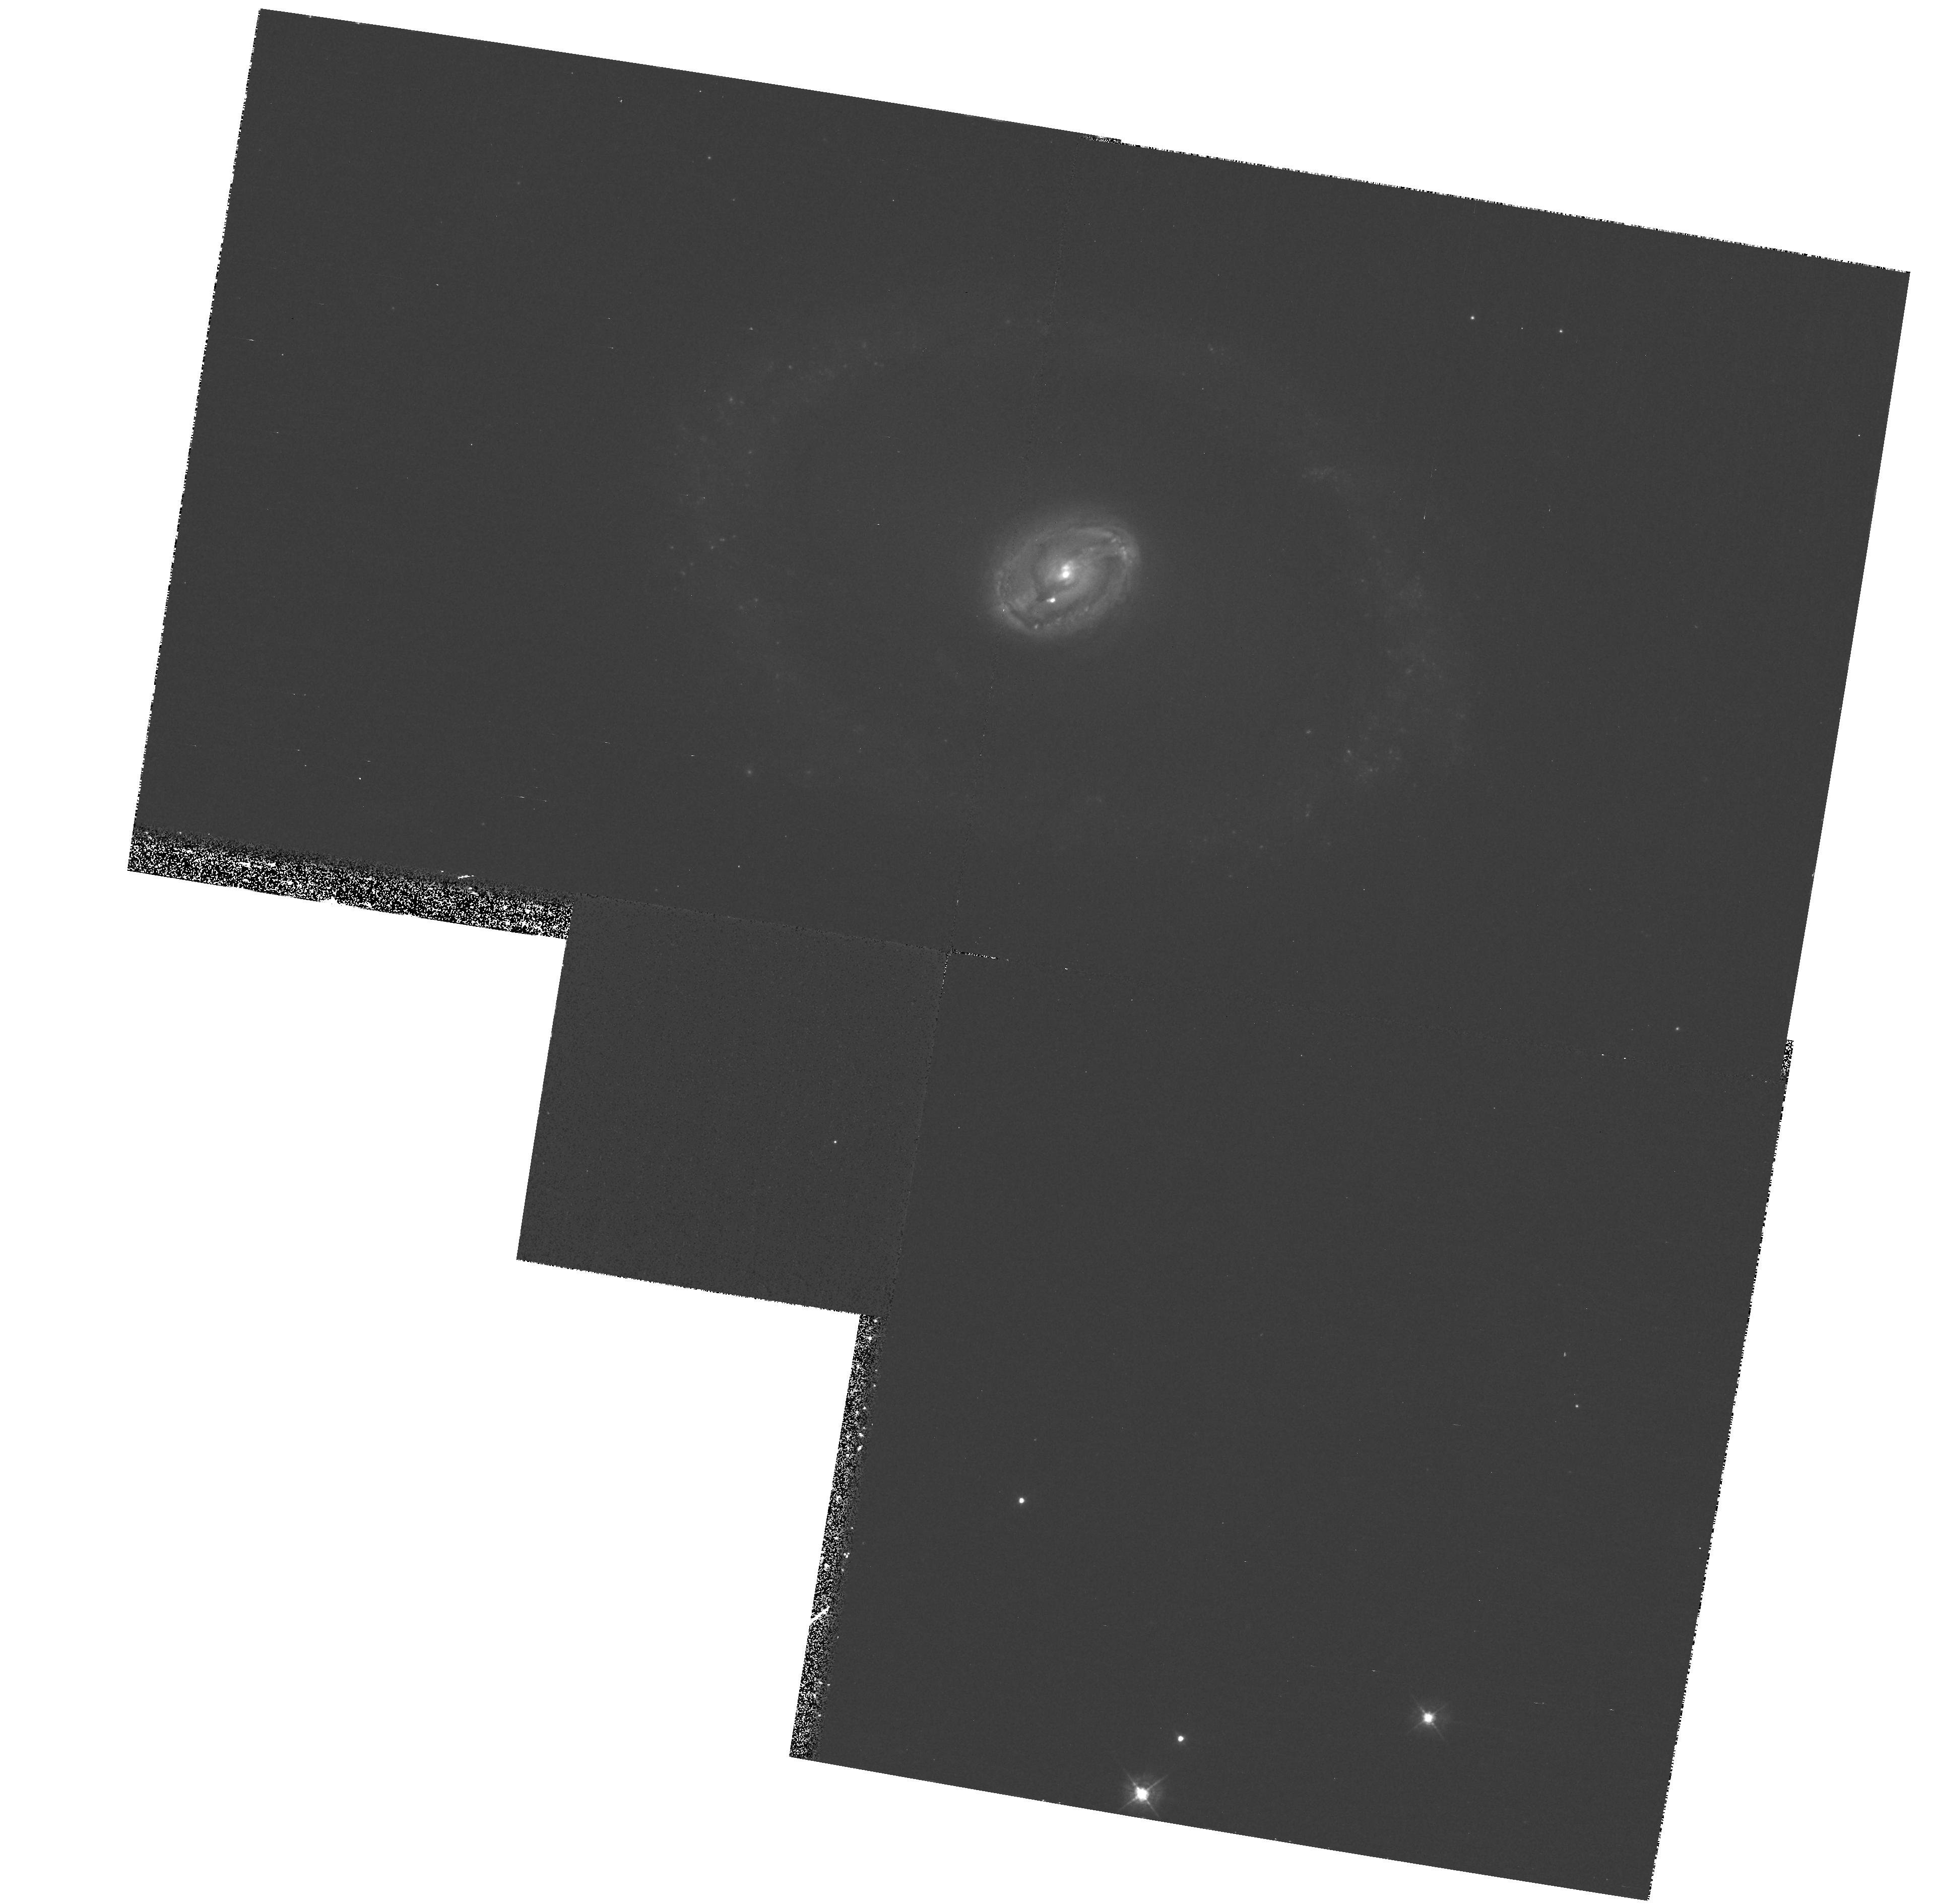
Target: NGC3081
Instrument: WFPC2/PC
Filter: F439W
Exposure: 33 min
Observation ID: hst_8707_01_wfpc2_pc_f439w_u62t01

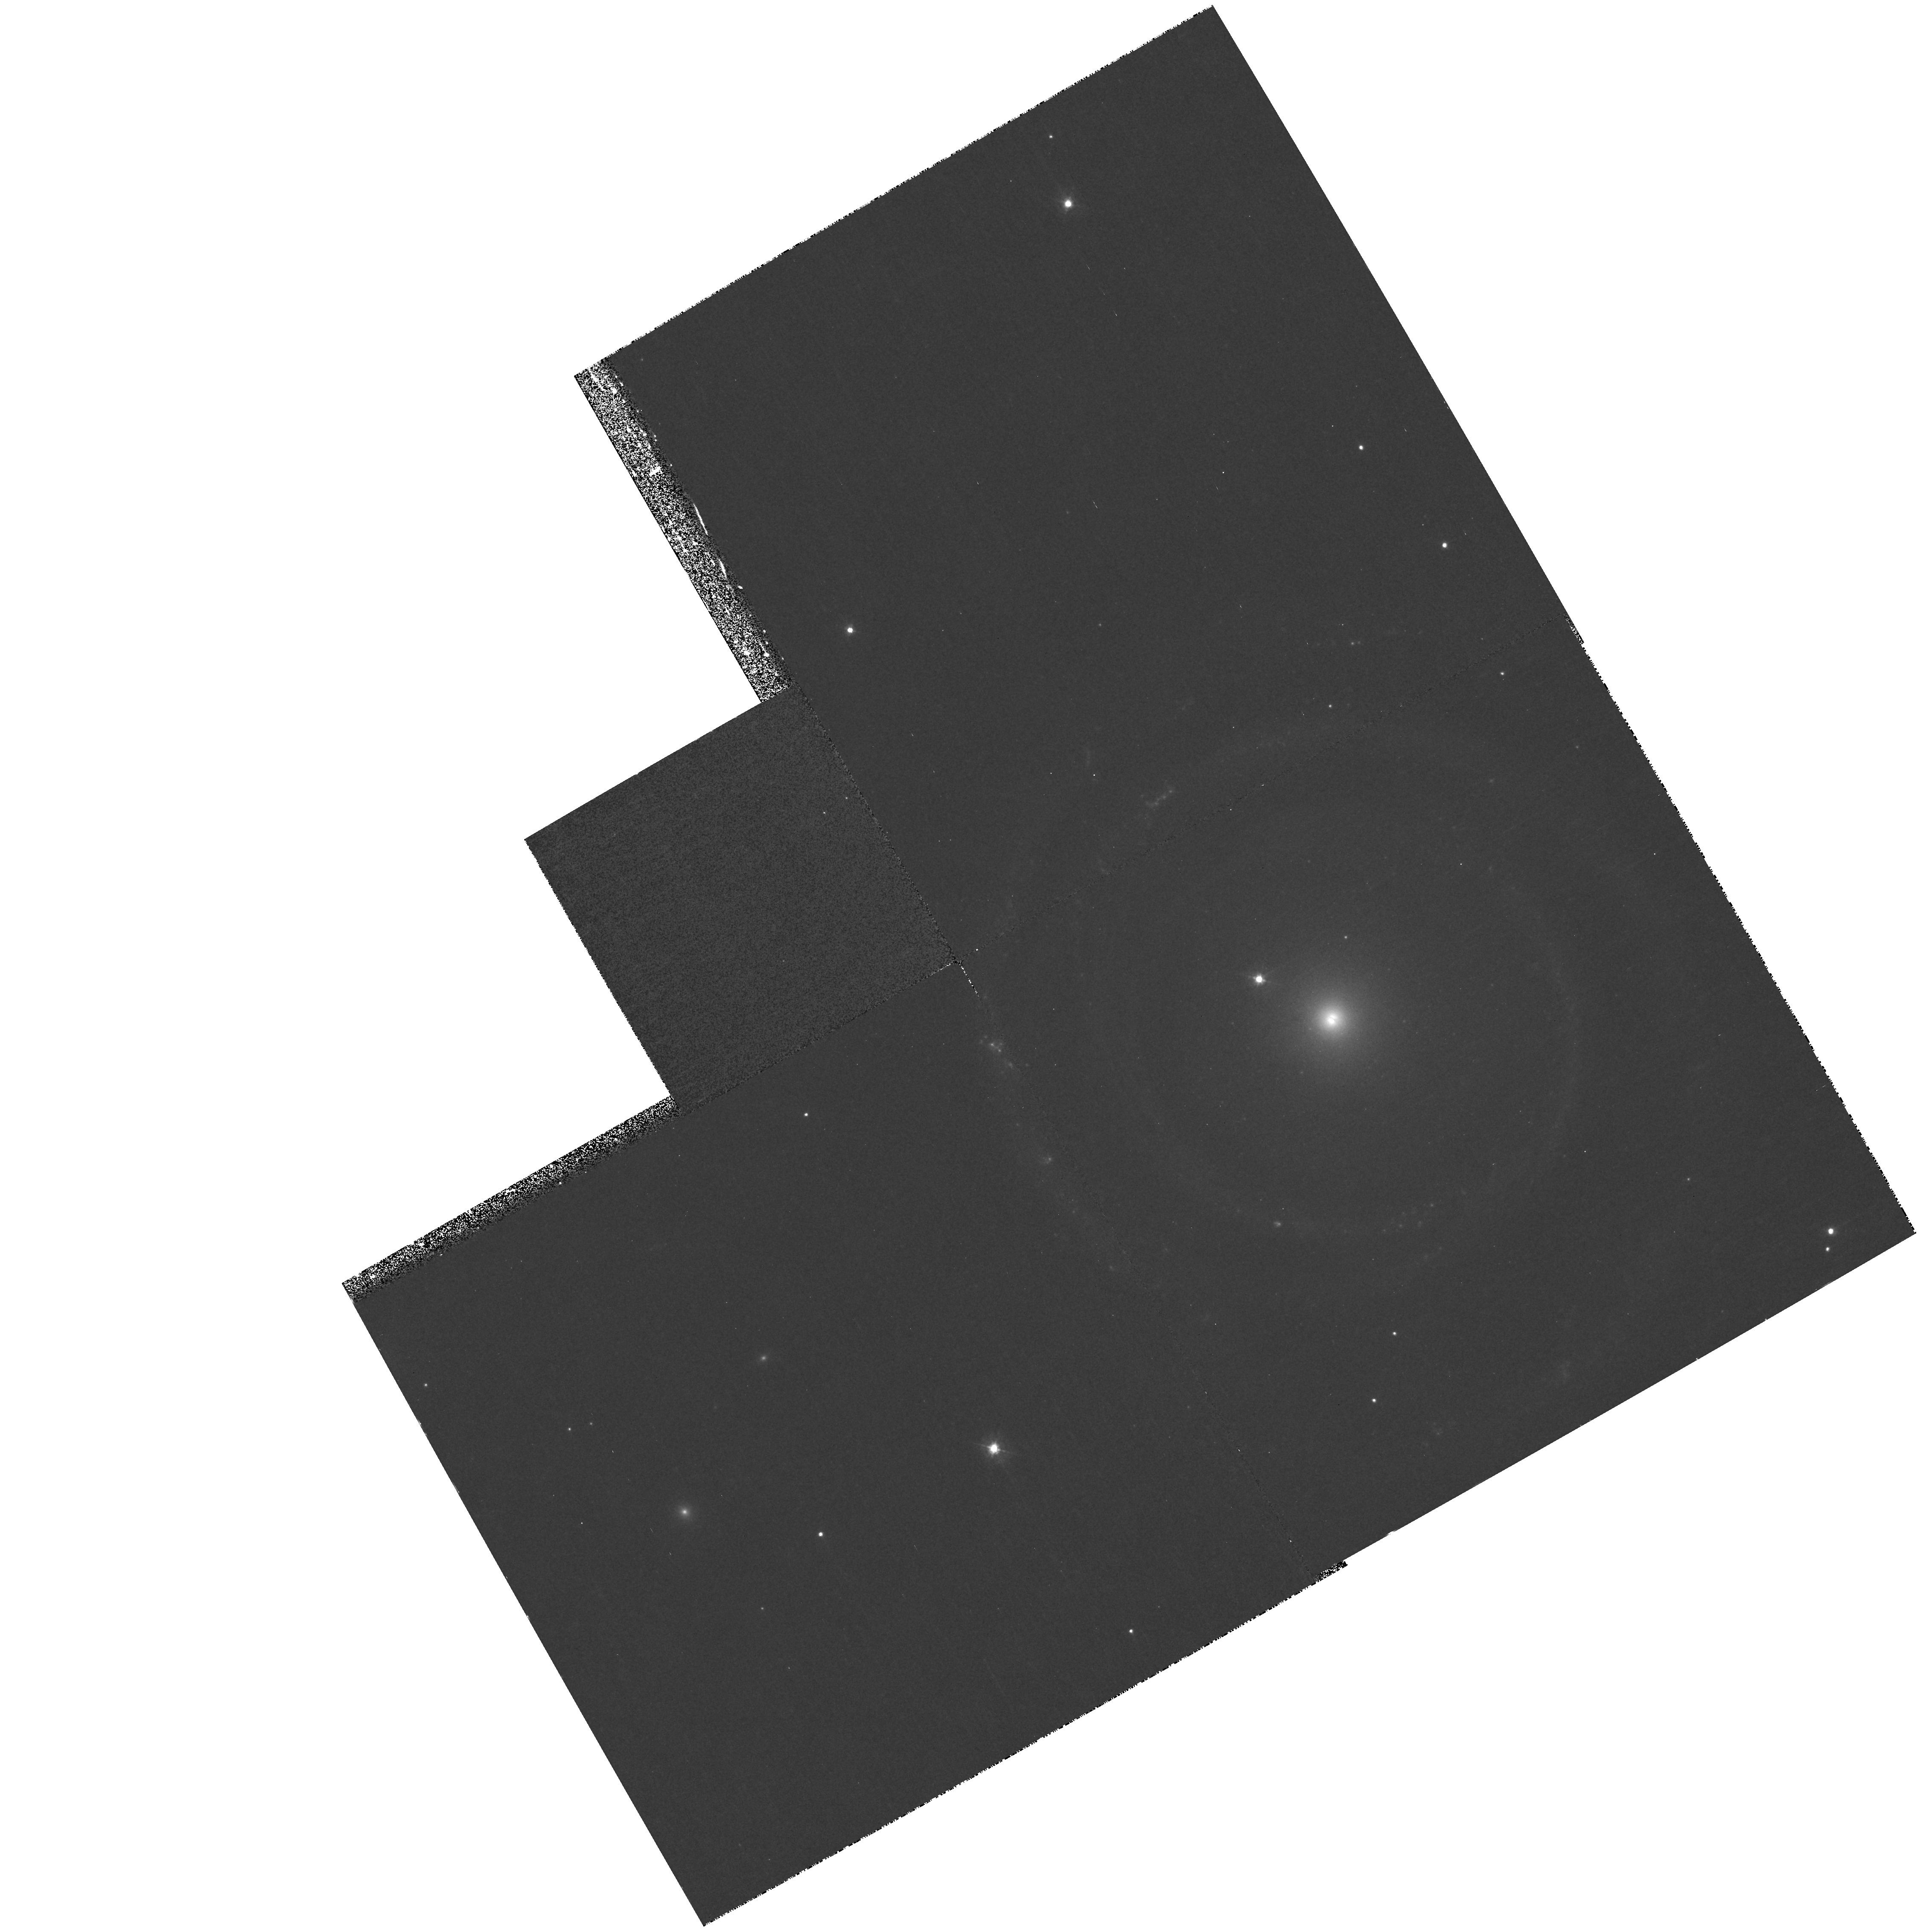
Target: NGC4622
Instrument: WFPC2/PC
Filter: F439W
Exposure: 33 min
Observation ID: hst_8707_02_wfpc2_pc_f439w_u62t02

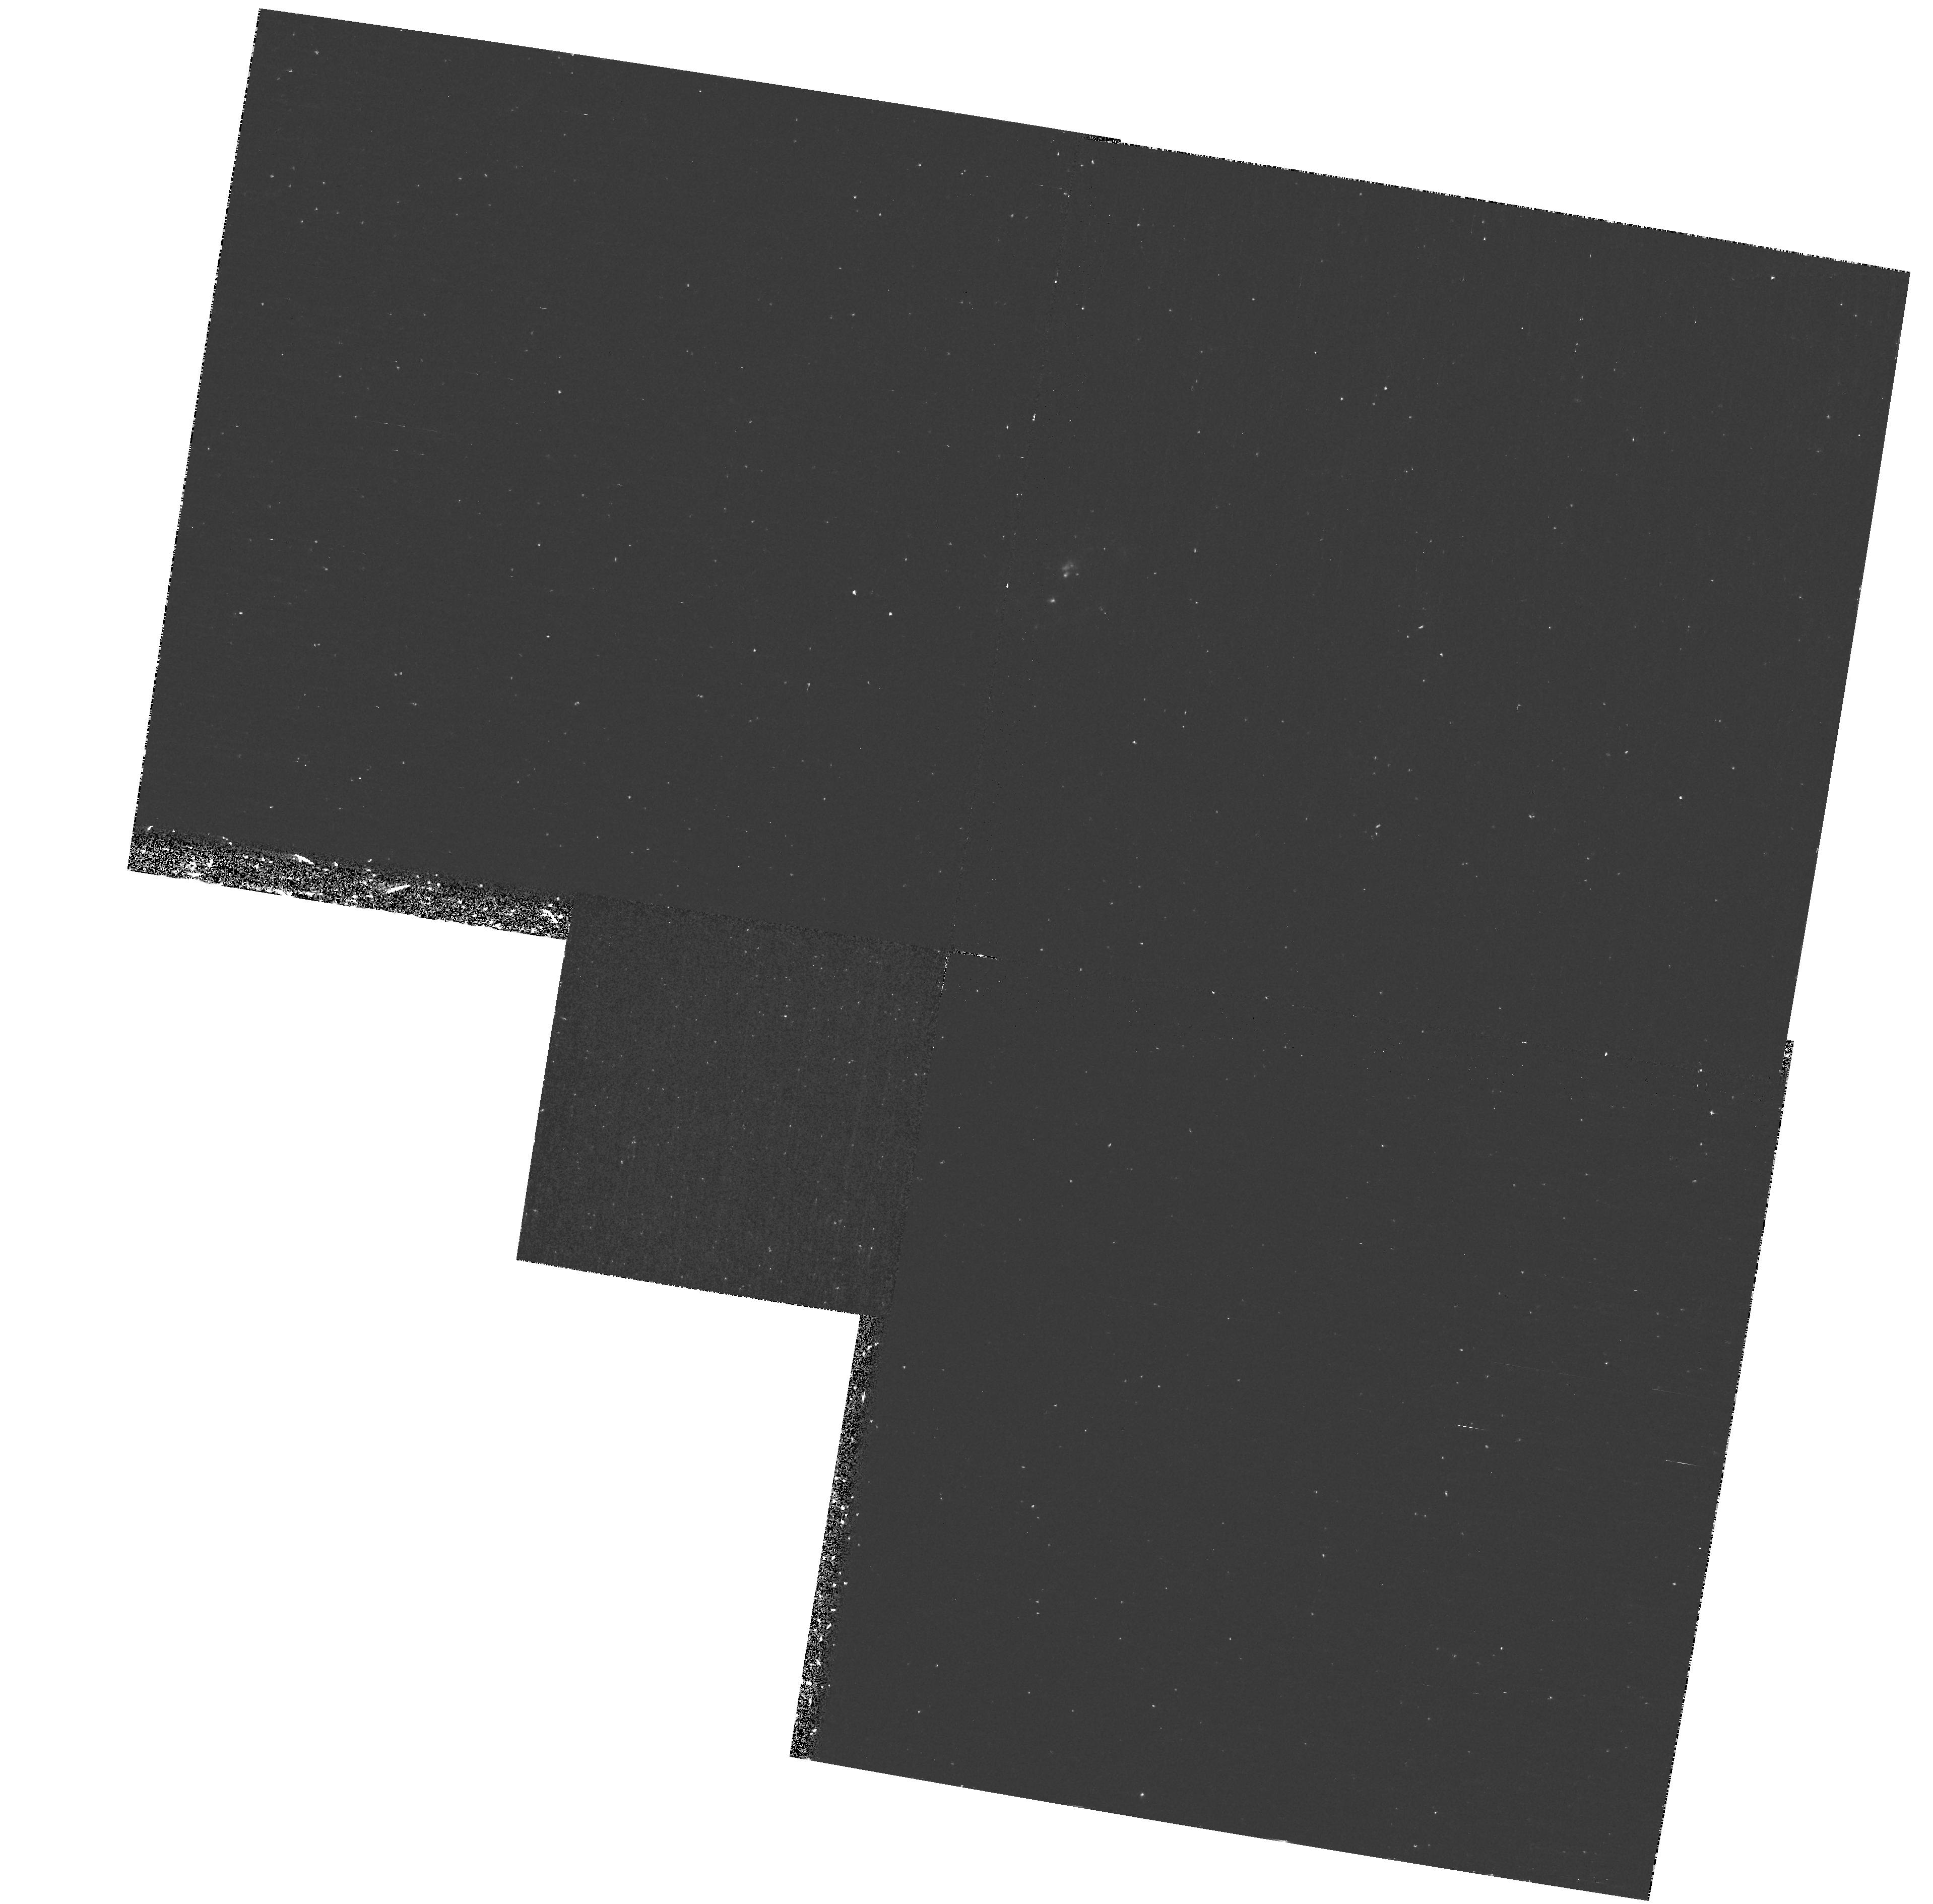
Target: NGC3081
Instrument: WFPC2/PC
Filter: F255W
Exposure: 40 min
Observation ID: hst_8707_01_wfpc2_pc_f255w_u62t01

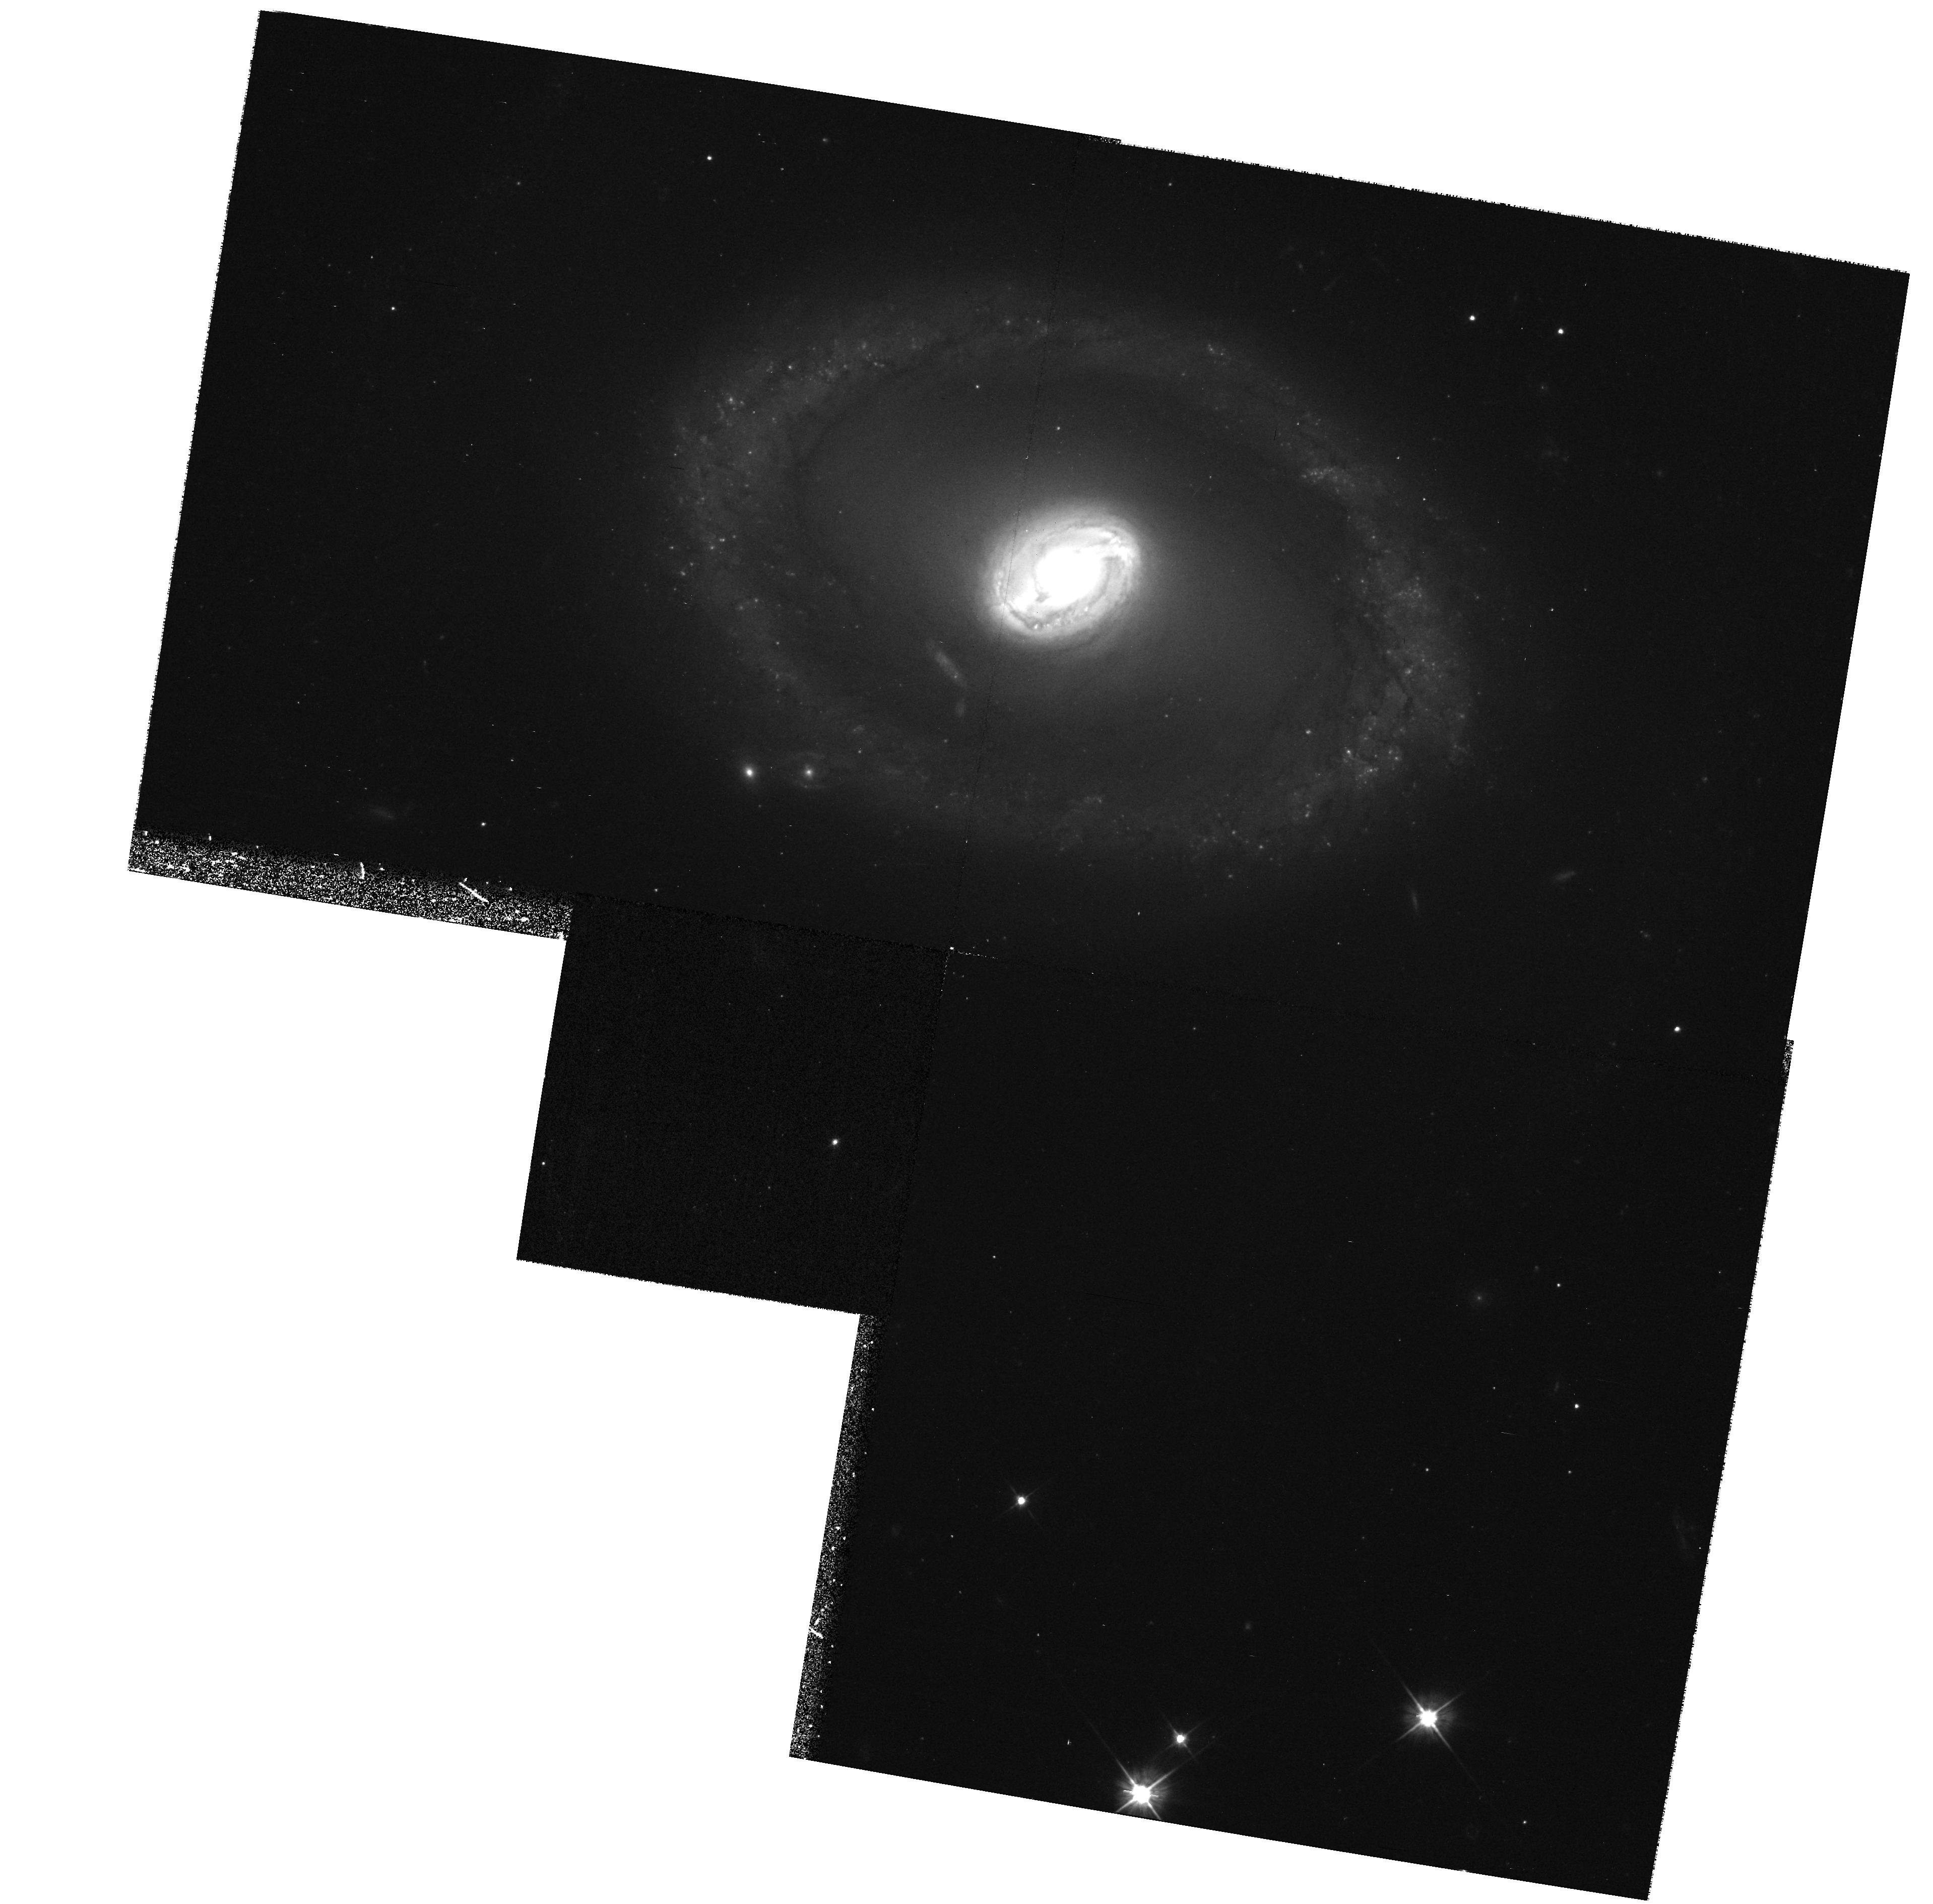
Target: NGC3081
Instrument: WFPC2/PC
Filter: F555W
Exposure: 17 min
Observation ID: hst_8707_01_wfpc2_pc_f555w_u62t01

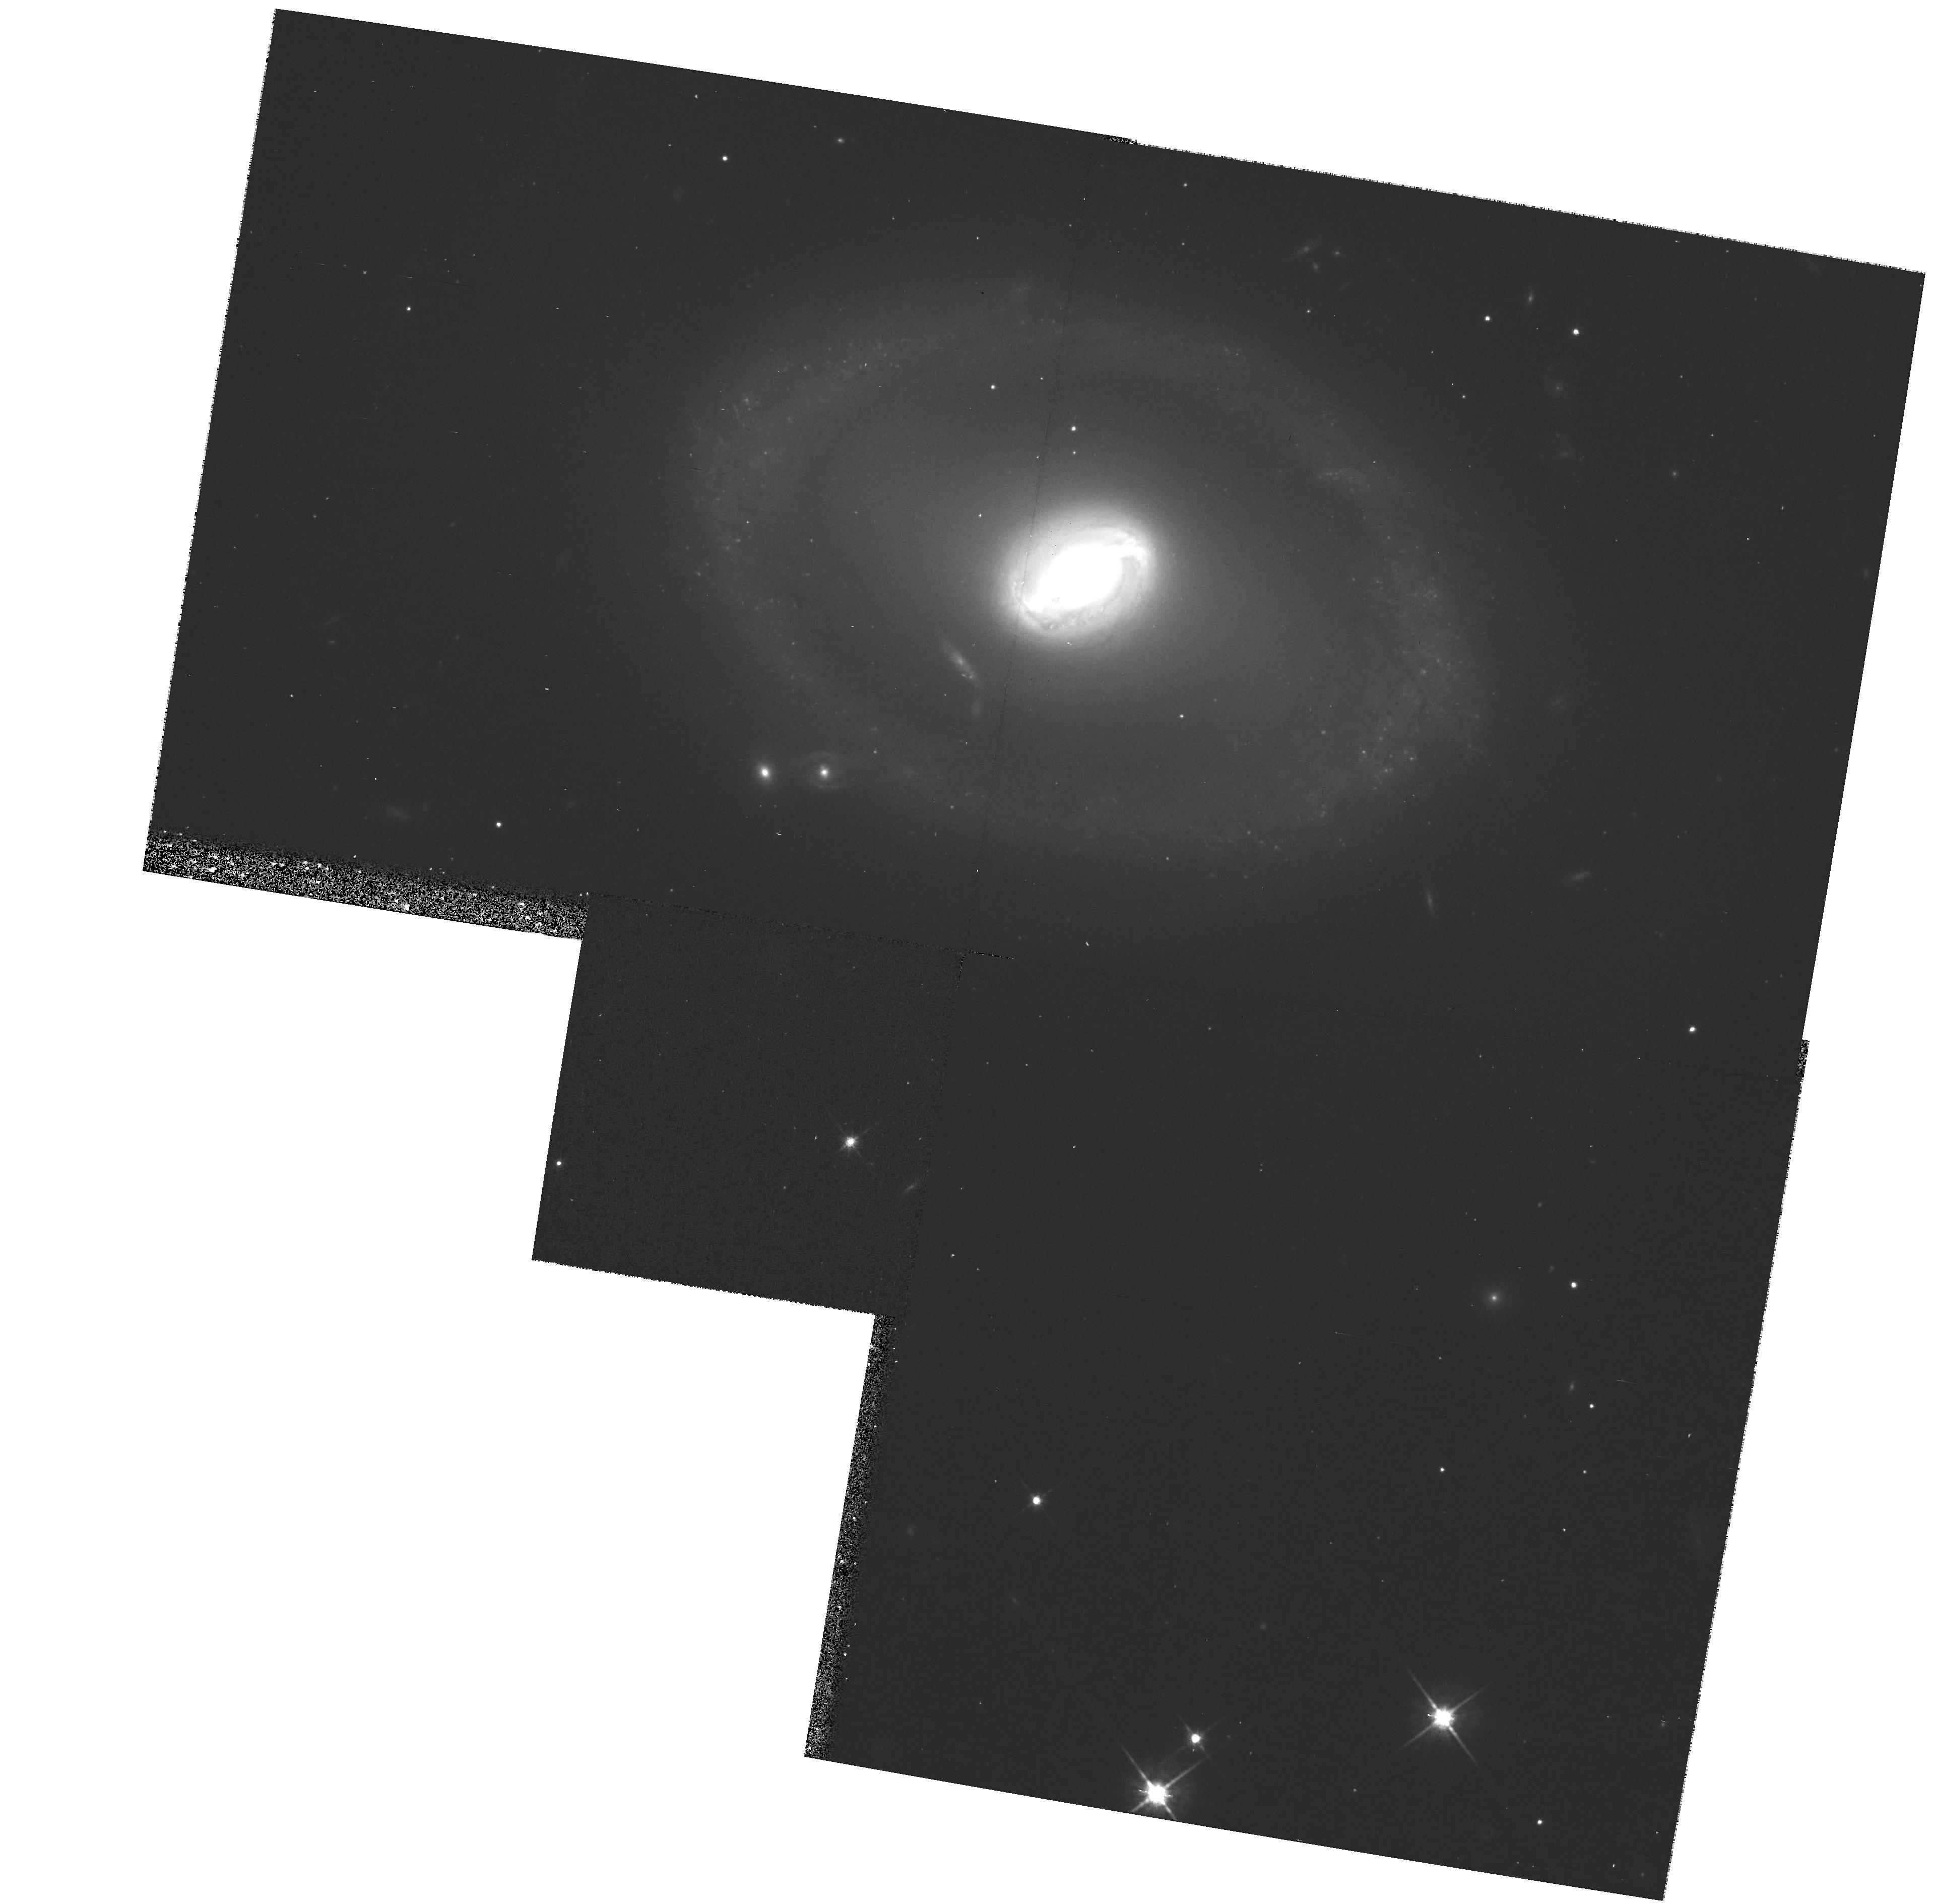
Target: NGC3081
Instrument: WFPC2/PC
Filter: F814W
Exposure: 17 min
Observation ID: hst_8707_01_wfpc2_pc_f814w_u62t01

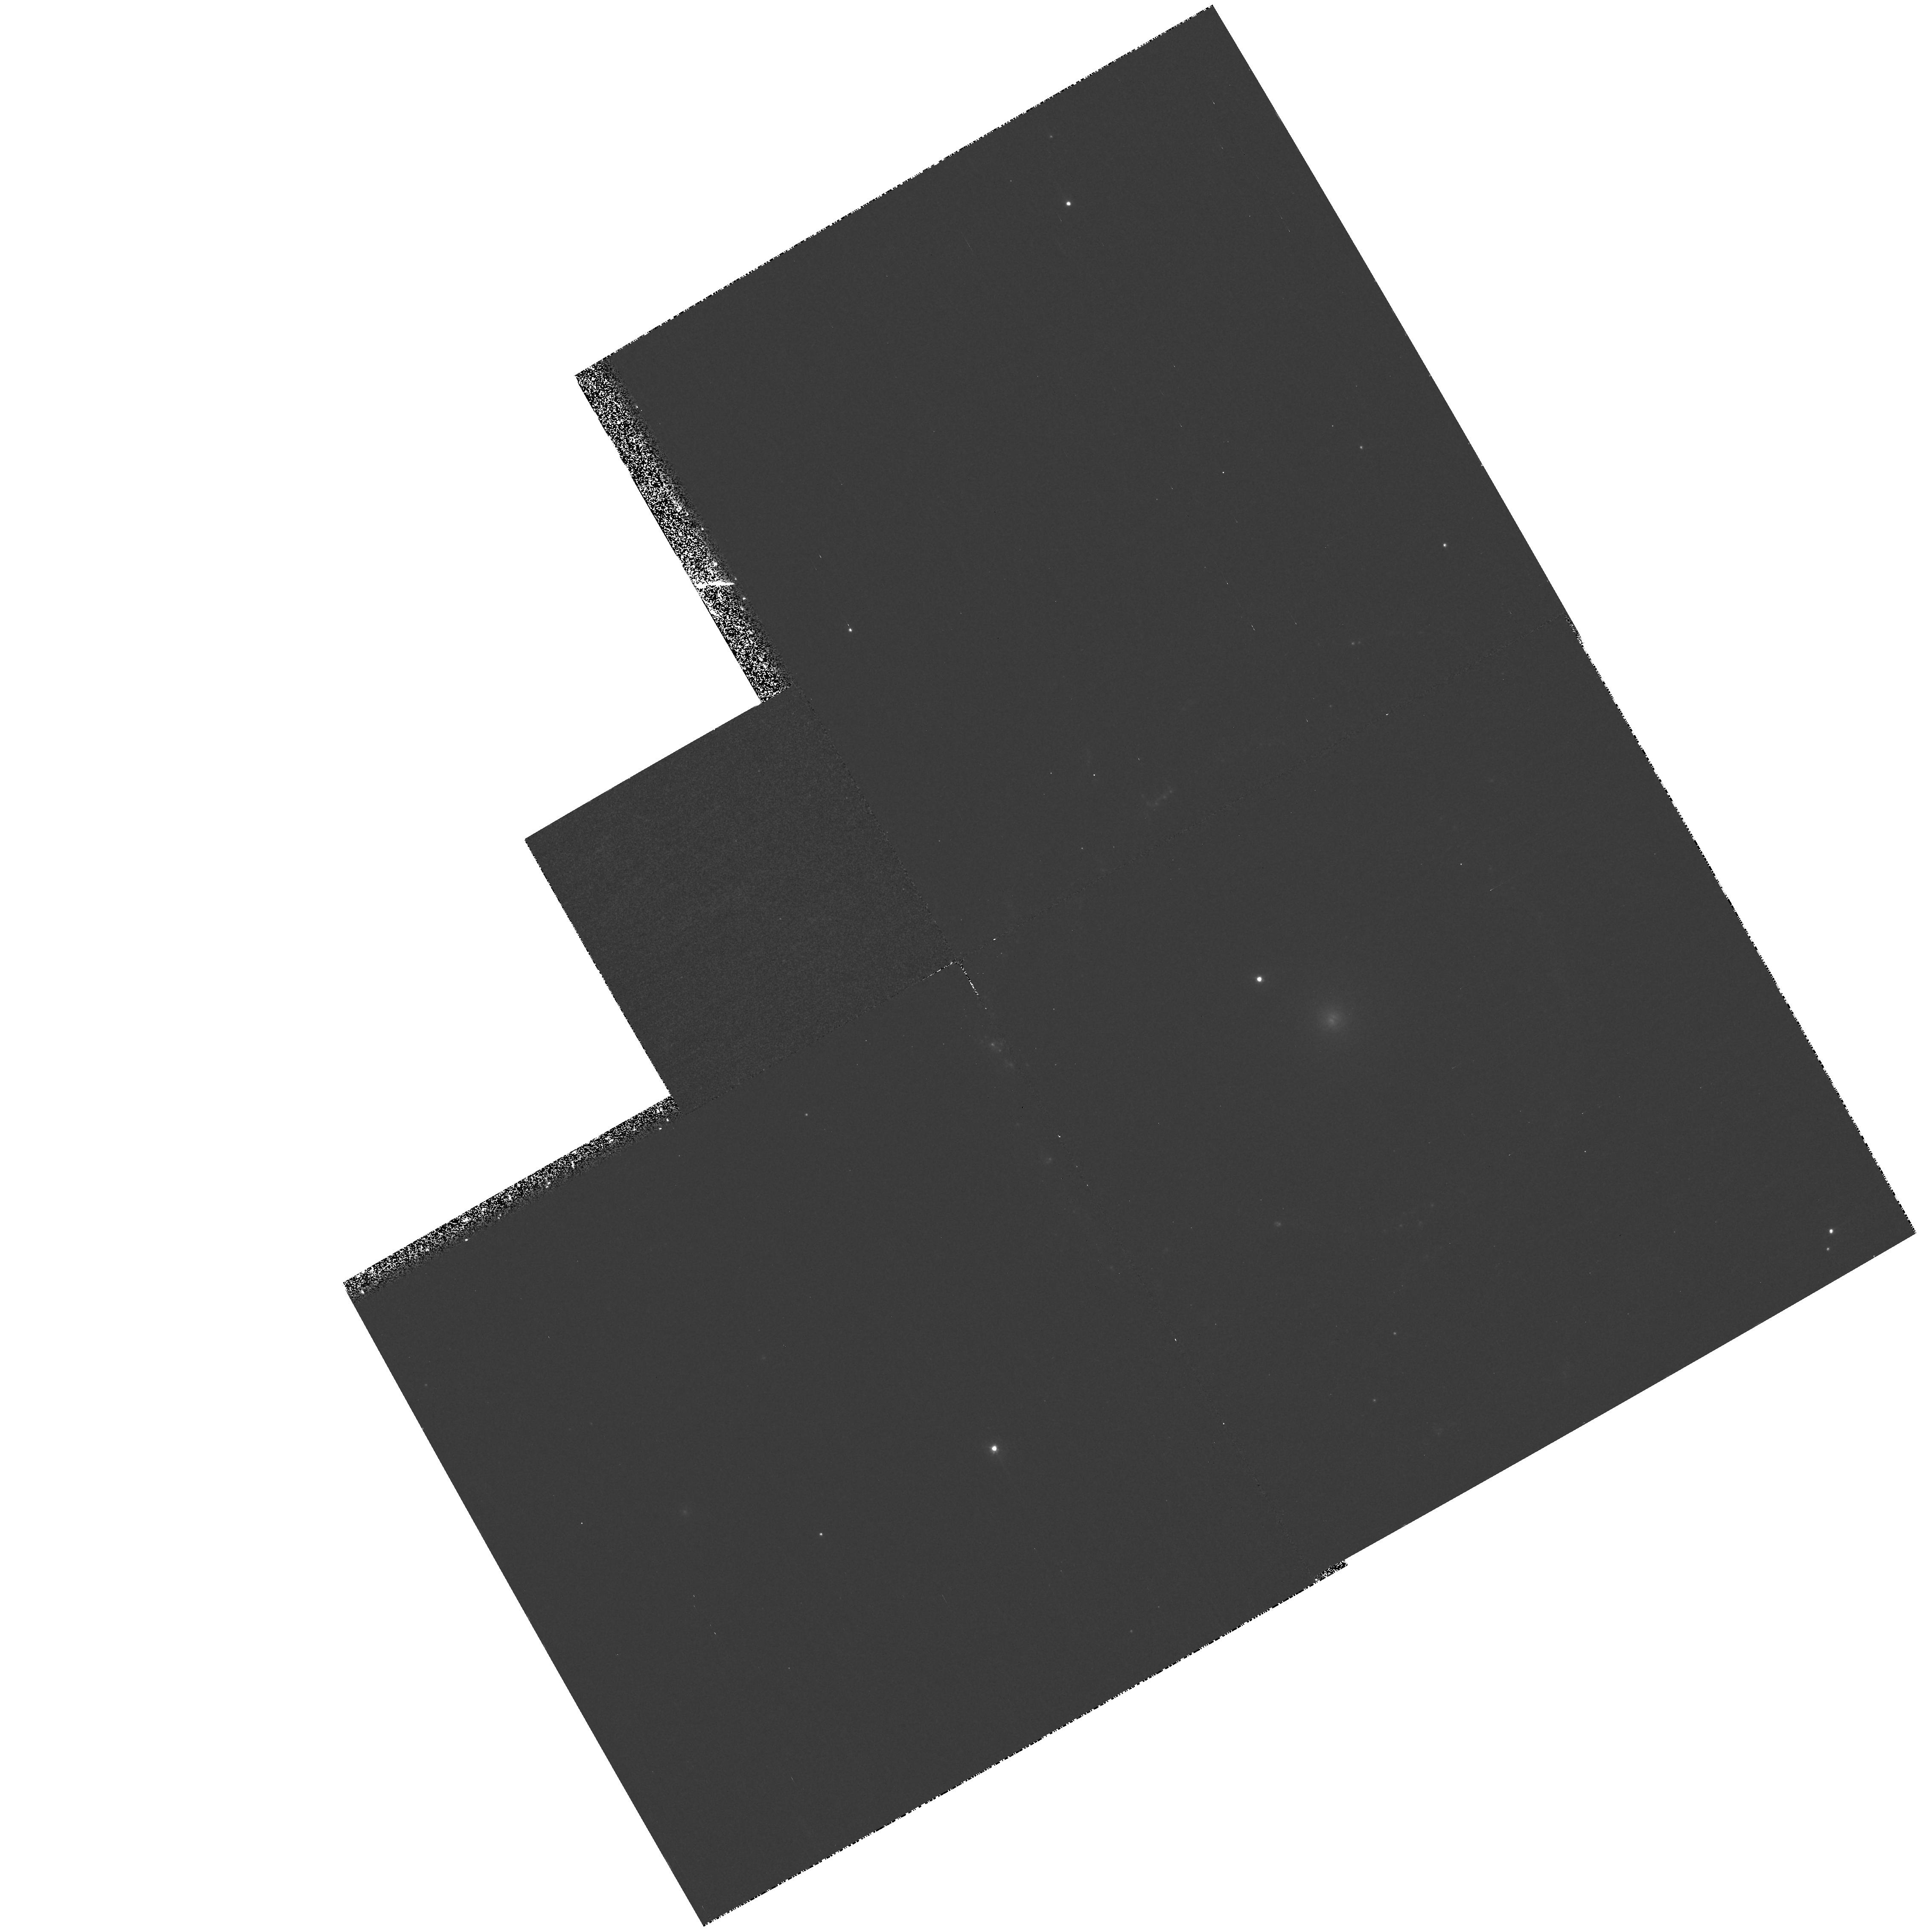
Target: NGC4622
Instrument: WFPC2/PC
Filter: F336W
Exposure: 33 min
Observation ID: hst_8707_02_wfpc2_pc_f336w_u62t02

A Study of Star Formation in Galactic Resonance Rings (PI: Buta, Ronald)

Rings of star formation are a common phenomenon of early-type spiral galaxies. Most rings form by gas cloud collisions near resonances, under the continuous action of gravity torques from a bar perturbation, while a small number form in response to a mild tidal interaction with a nearby companion. In either case, a resonance is a very special place in any galaxy where star formation can be enhanced and may proceed either as a starburst or continuously over a long time period. Resonance rings are natural dynamical laboratories for star cluster formation and evolution. We are proposing here to study star formation in two galaxies where we feel certain that the rings are resonance rings with a different origin. NGC 3081 has four excellent star-forming rings that are easily connected to bar- driven gas dynamics, while NGC 4622 is a nonbarred spiral where a strong inner ring is easily connected to a tidal interaction. We wish to isolate the young clusters in the rings of these two galaxies, measure their ages and luminosity functions, examine the properties of the background starlight, and use the information to trace the dynamics of these galaxies and understand the interplay between perturbations, gas dynamics, and star formation in normal galaxies.